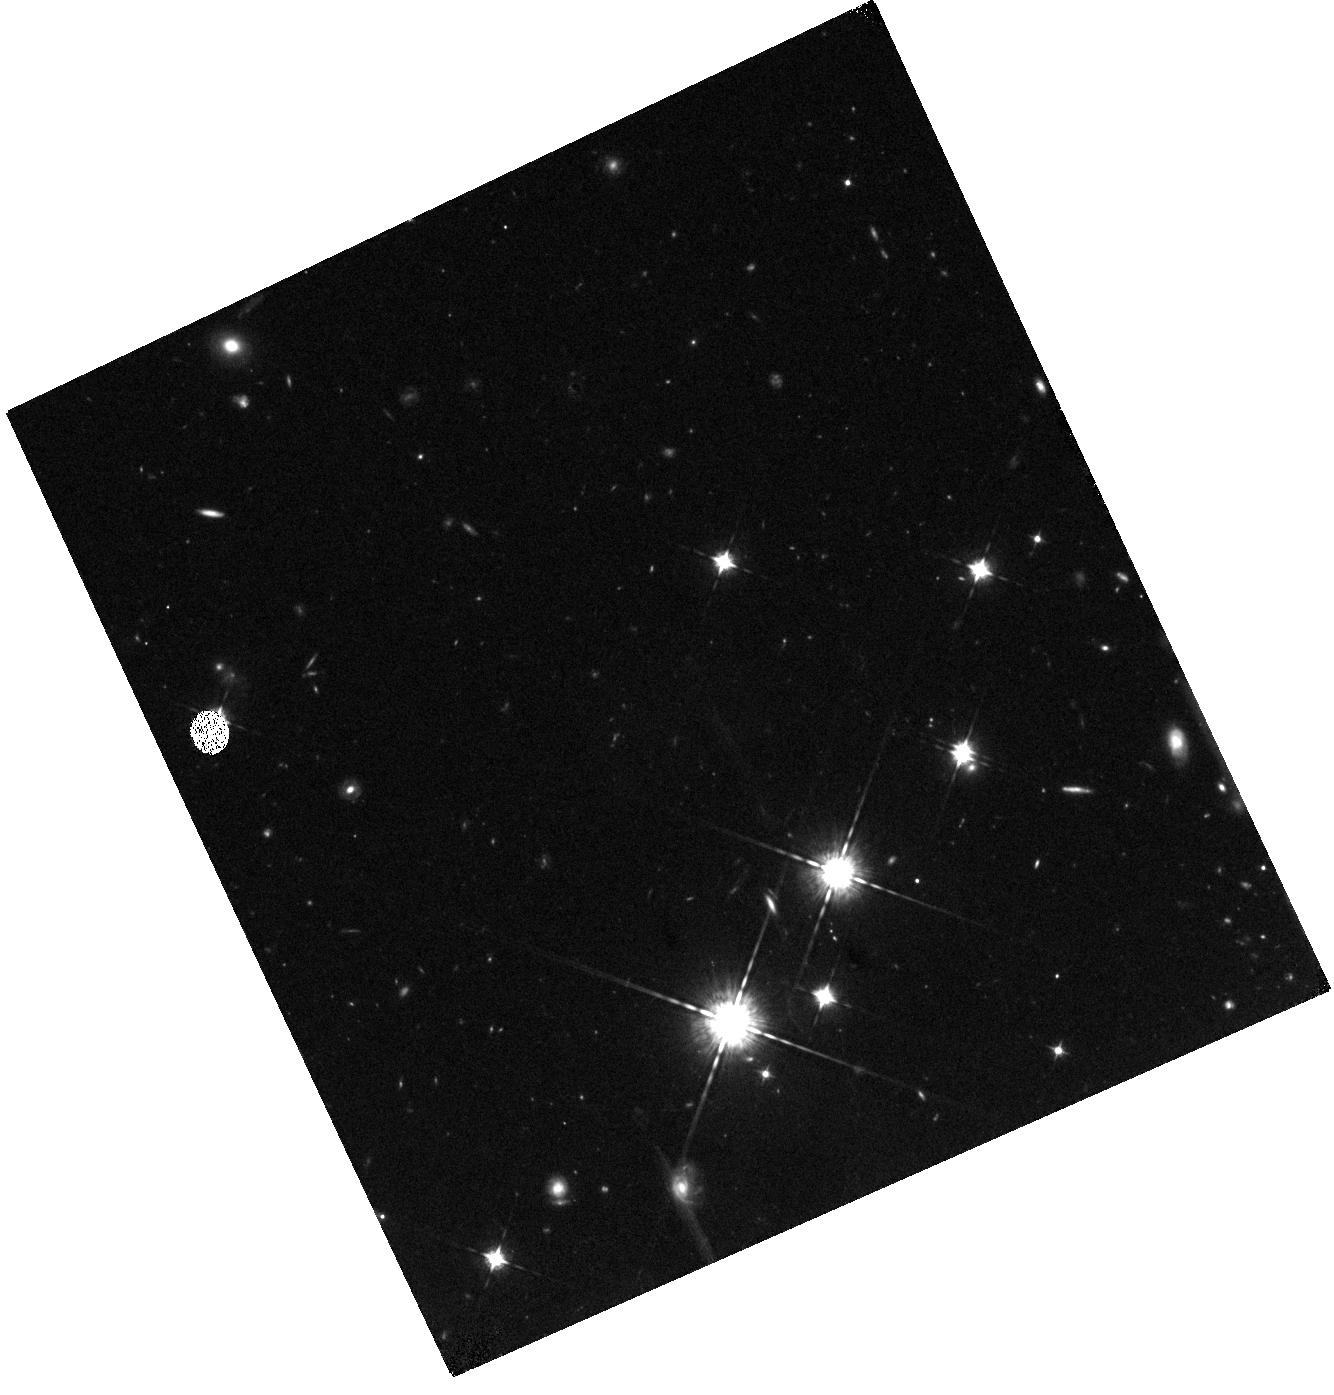
Target: BORG0116+1425
Instrument: WFC3/IR
Filter: F098M
Exposure: 44 min
Observation ID: hst_14701_01_wfc3_ir_f098m_id7u01

Is galaxy formation different during the epoch of reionization? Confirmation of the brightest ever candidate at redshift z>8 (PI: Trenti, Michele)

How bright can galaxies be during the epoch of reionization? Recent Hubble observations challenged prior expectations and led to the identification of two surprisingly luminous galaxies with spectroscopic confirmation within 600 Myr from the Big Bang: A source with m_AB=25.3 at z=8.7 and another with m_AB=26.0 at z=11.1. Such galaxies hint a tension with the assumption of a luminosity function (LF) with a Schechter (exponential) profile at the bright end, otherwise well established after reionization is complete. A clear excess of L>L* galaxies, if confirmed, would be a strong indication of a different physics of galaxy formation at play during the epoch of reionization. Leveraging upon the large-area pure-parallel BoRG survey, we identified a yet more luminous galaxy candidate at z>8, a source with m_AB=24.5, corresponding to M_AB=-22.8, almost ten times brighter than the Milky Way! The F105W dropout is detected at very high S/N in the IR, has no optical flux and a compact size (r_e=0."17) leading to a most likely redshift of z~8.4. However, a secondary peak in the redshift distribution is present at z~1.8 (p~10%). To exclude this solution and confirm the high-z nature of BoRG_0116+1425, we propose observations in the medium-band F098M filter. If the galaxy is an interloper, it will have m_AB~26.4 in F098M, while it will be undetected if at z>7.8. Since a Schechter-like LF predicts less than 0.002 galaxies as bright as BoRG_0116+1425 in the survey area, this single orbit proposal has the potential to unequivocally establish departure from a Schechter LF at confidence greater than 99.8%, supporting theoretical predictions of decreasing efficiency of AGN feedback at high-z